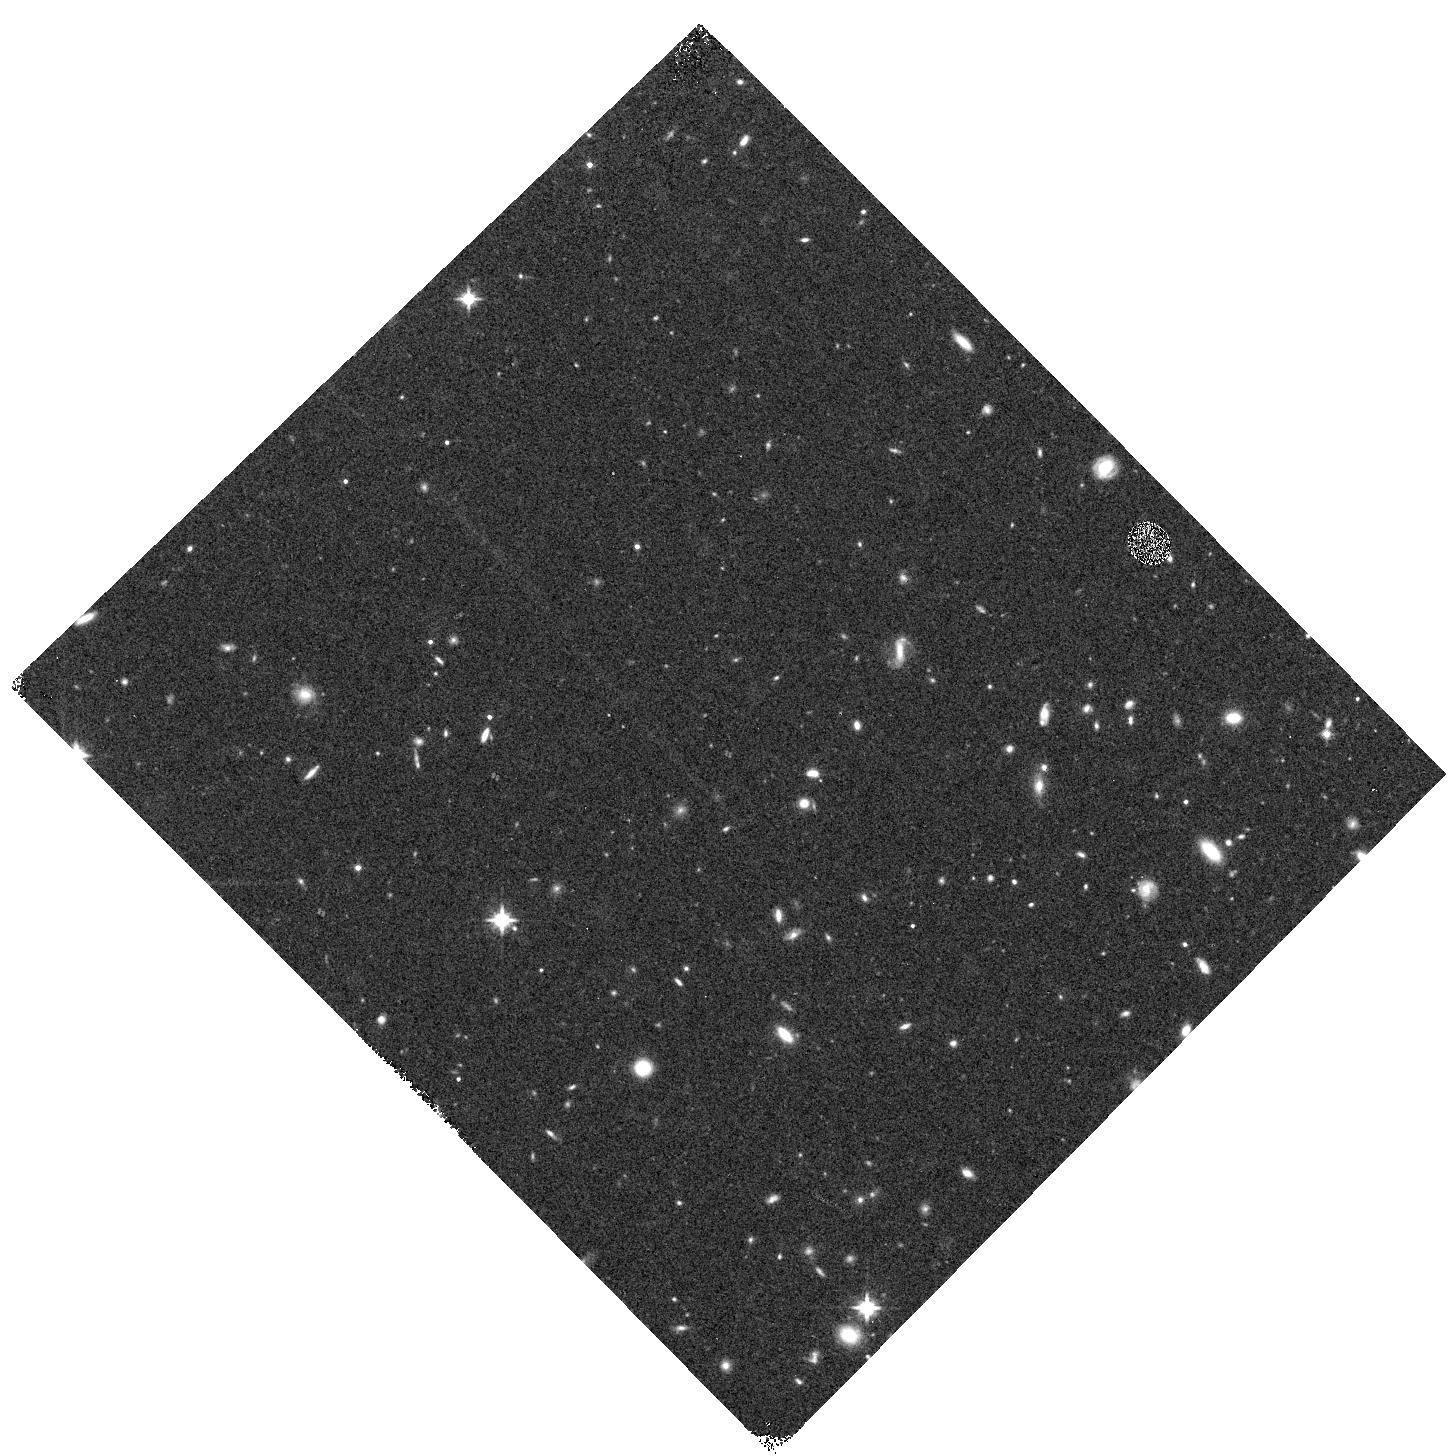
Target: RXJ1532-WFC3PAR2. Instrument: WFC3/IR. Filter: F125W. Exposure: 12 min. Observation ID: hst_12454_b5_wfc3_ir_f125w_ibt5b5

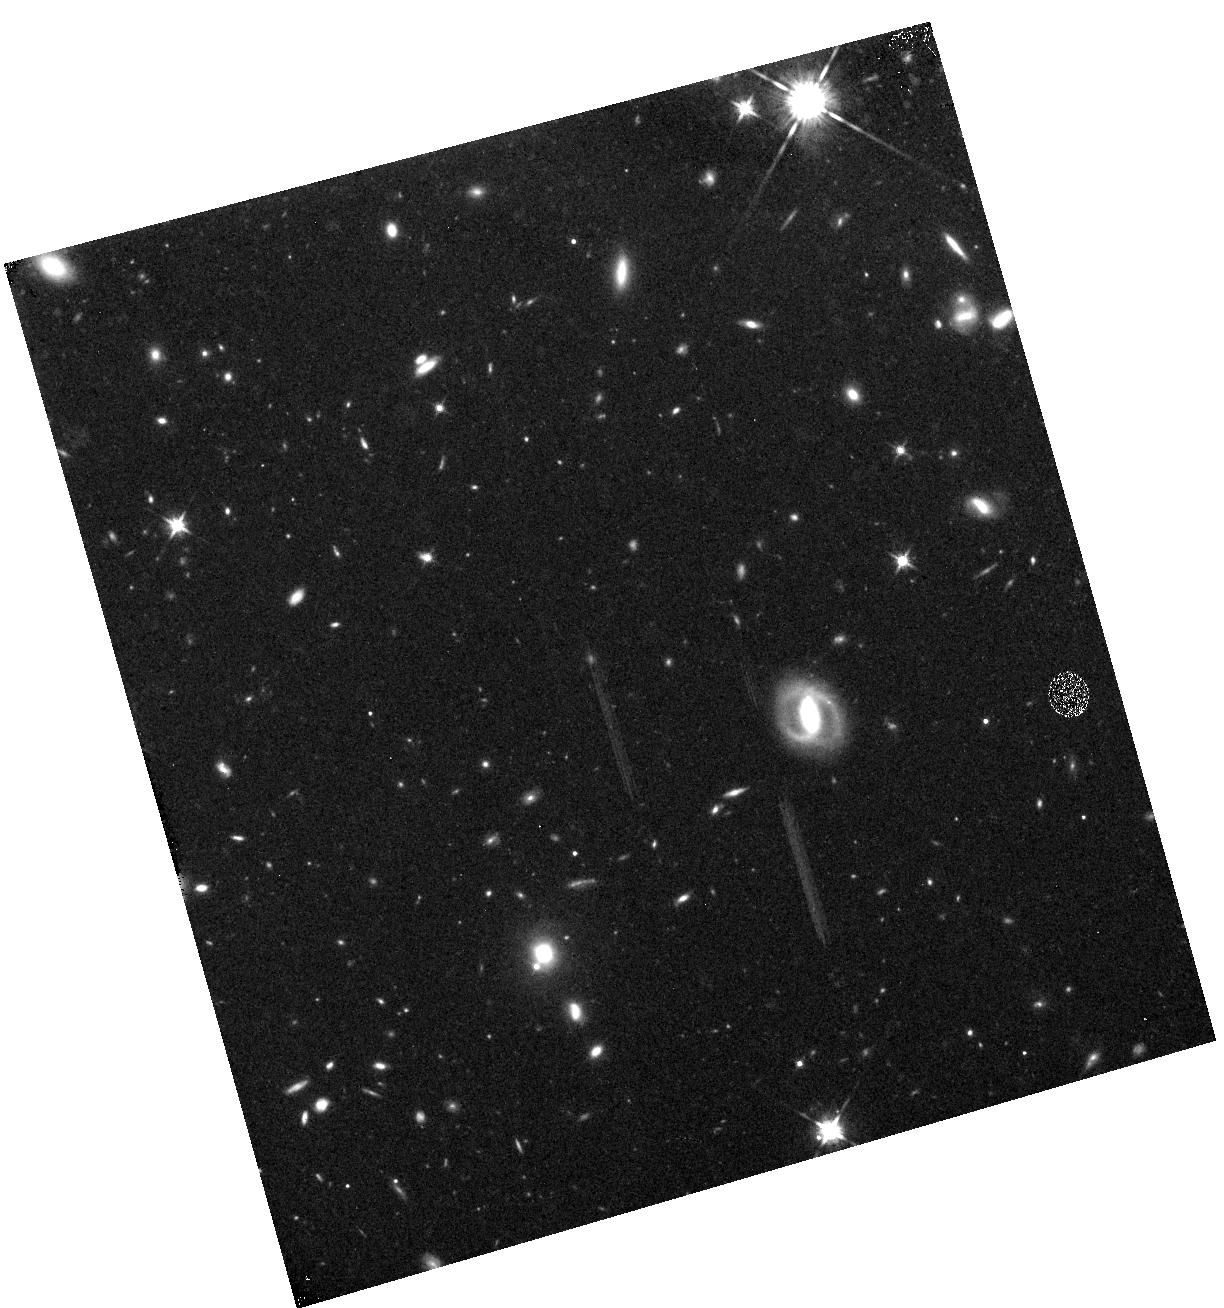
Target: RXJ1532-WFC3PAR1. Instrument: WFC3/IR. Filter: F125W. Exposure: 12 min. Observation ID: hst_12454_a0_wfc3_ir_f125w_ibt5a0

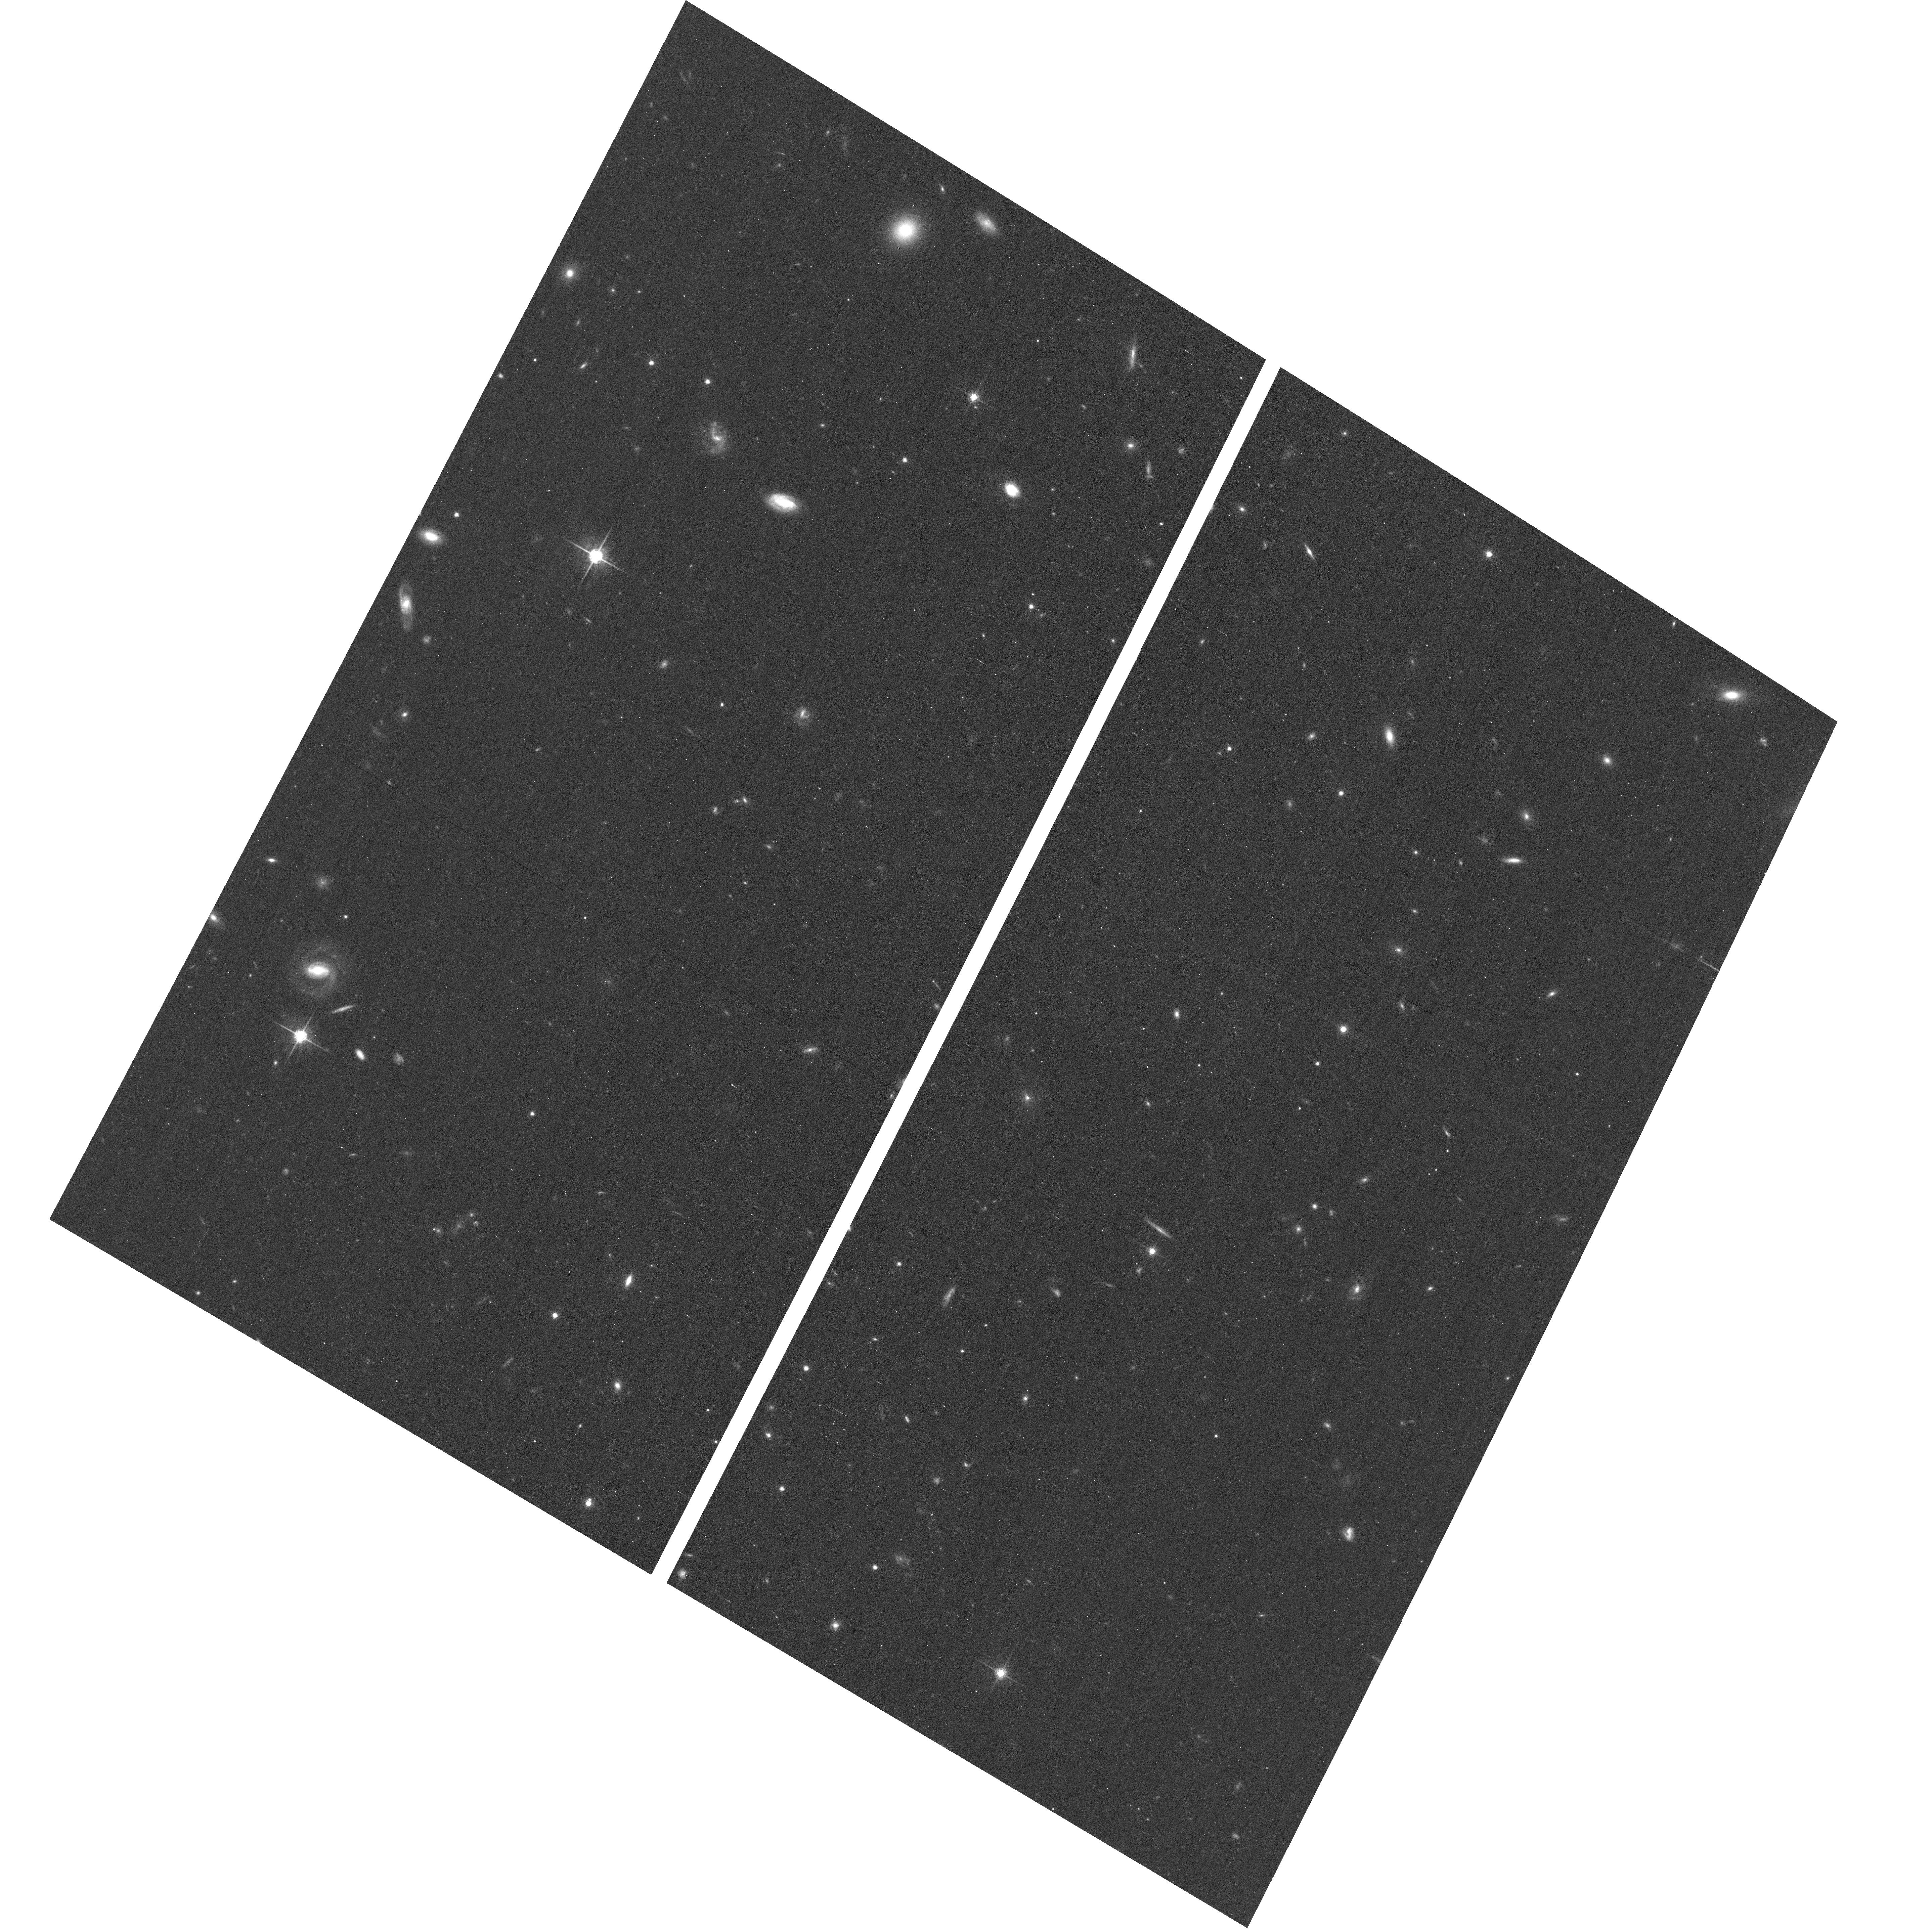
Target: RXJ1532-ACSPAR1. Instrument: ACS/WFC. Filter: F775W. Exposure: 12 min. Observation ID: hst_12454_a6_acs_wfc_f775w_jbt5a6

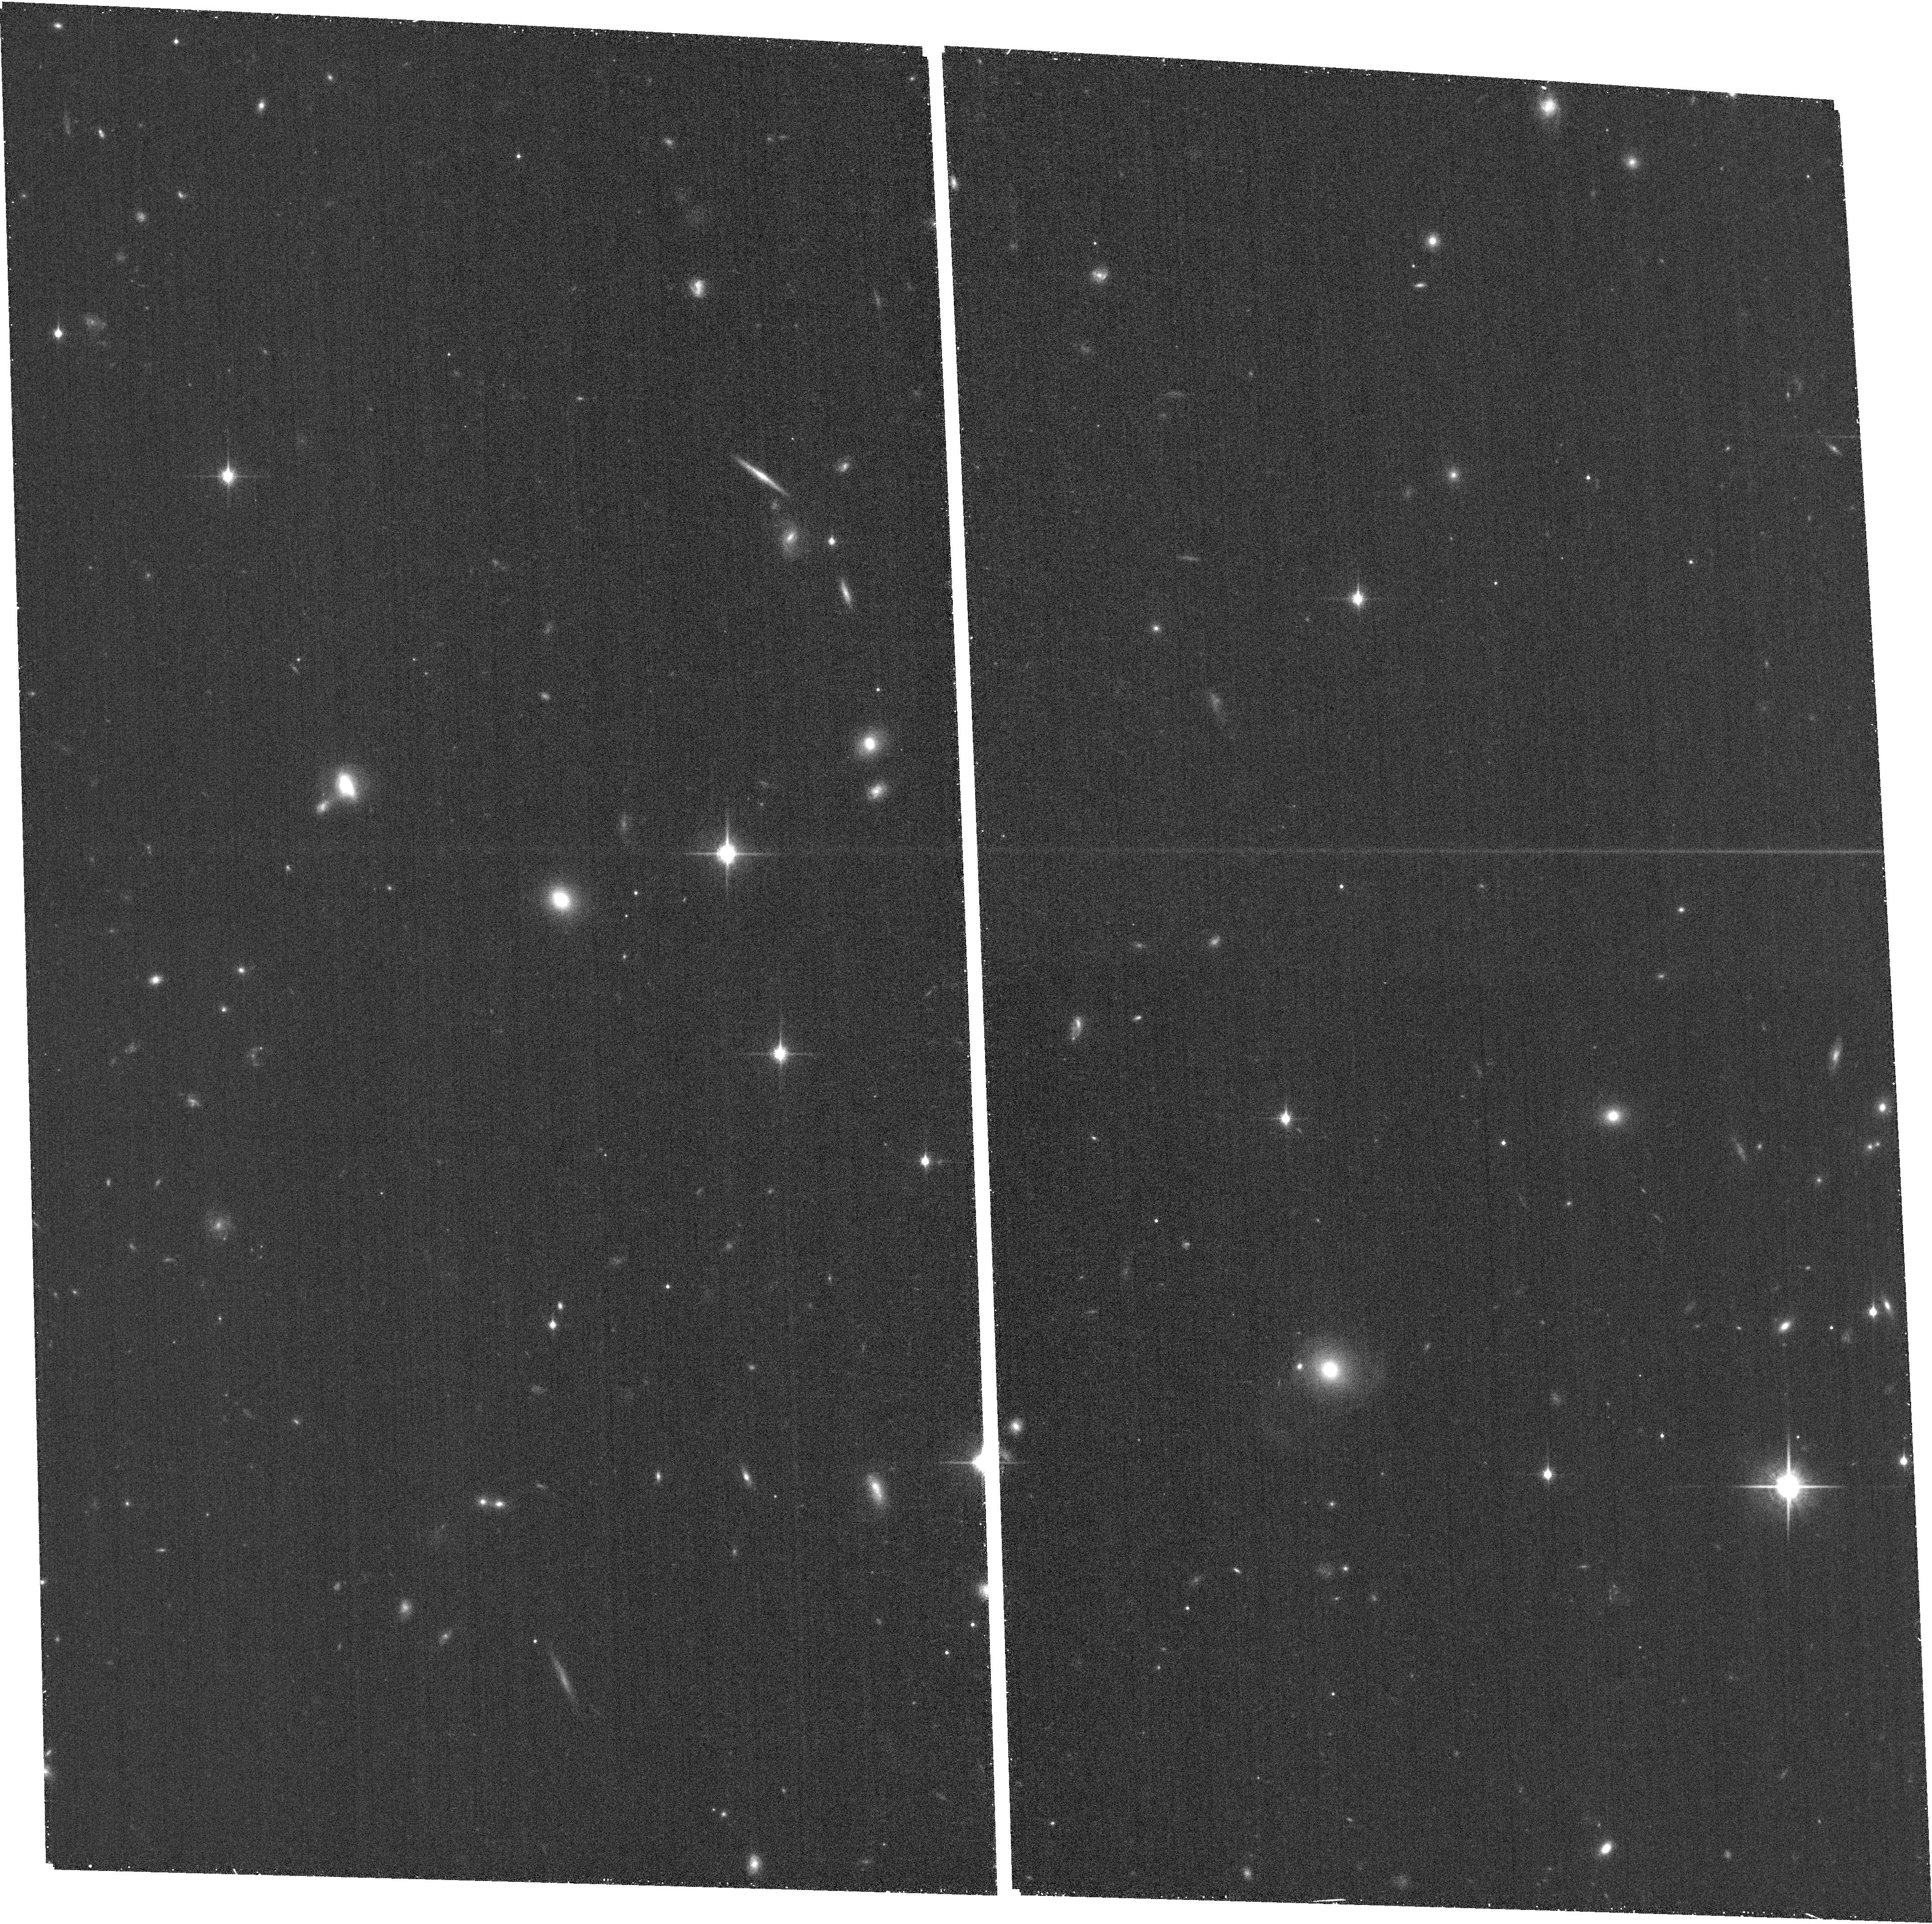
Target: RXJ1532-ACSPAR2. Instrument: ACS/WFC. Filter: F850LP. Exposure: 26 min. Observation ID: hst_12454_b8_acs_wfc_f850lp_jbt5b8

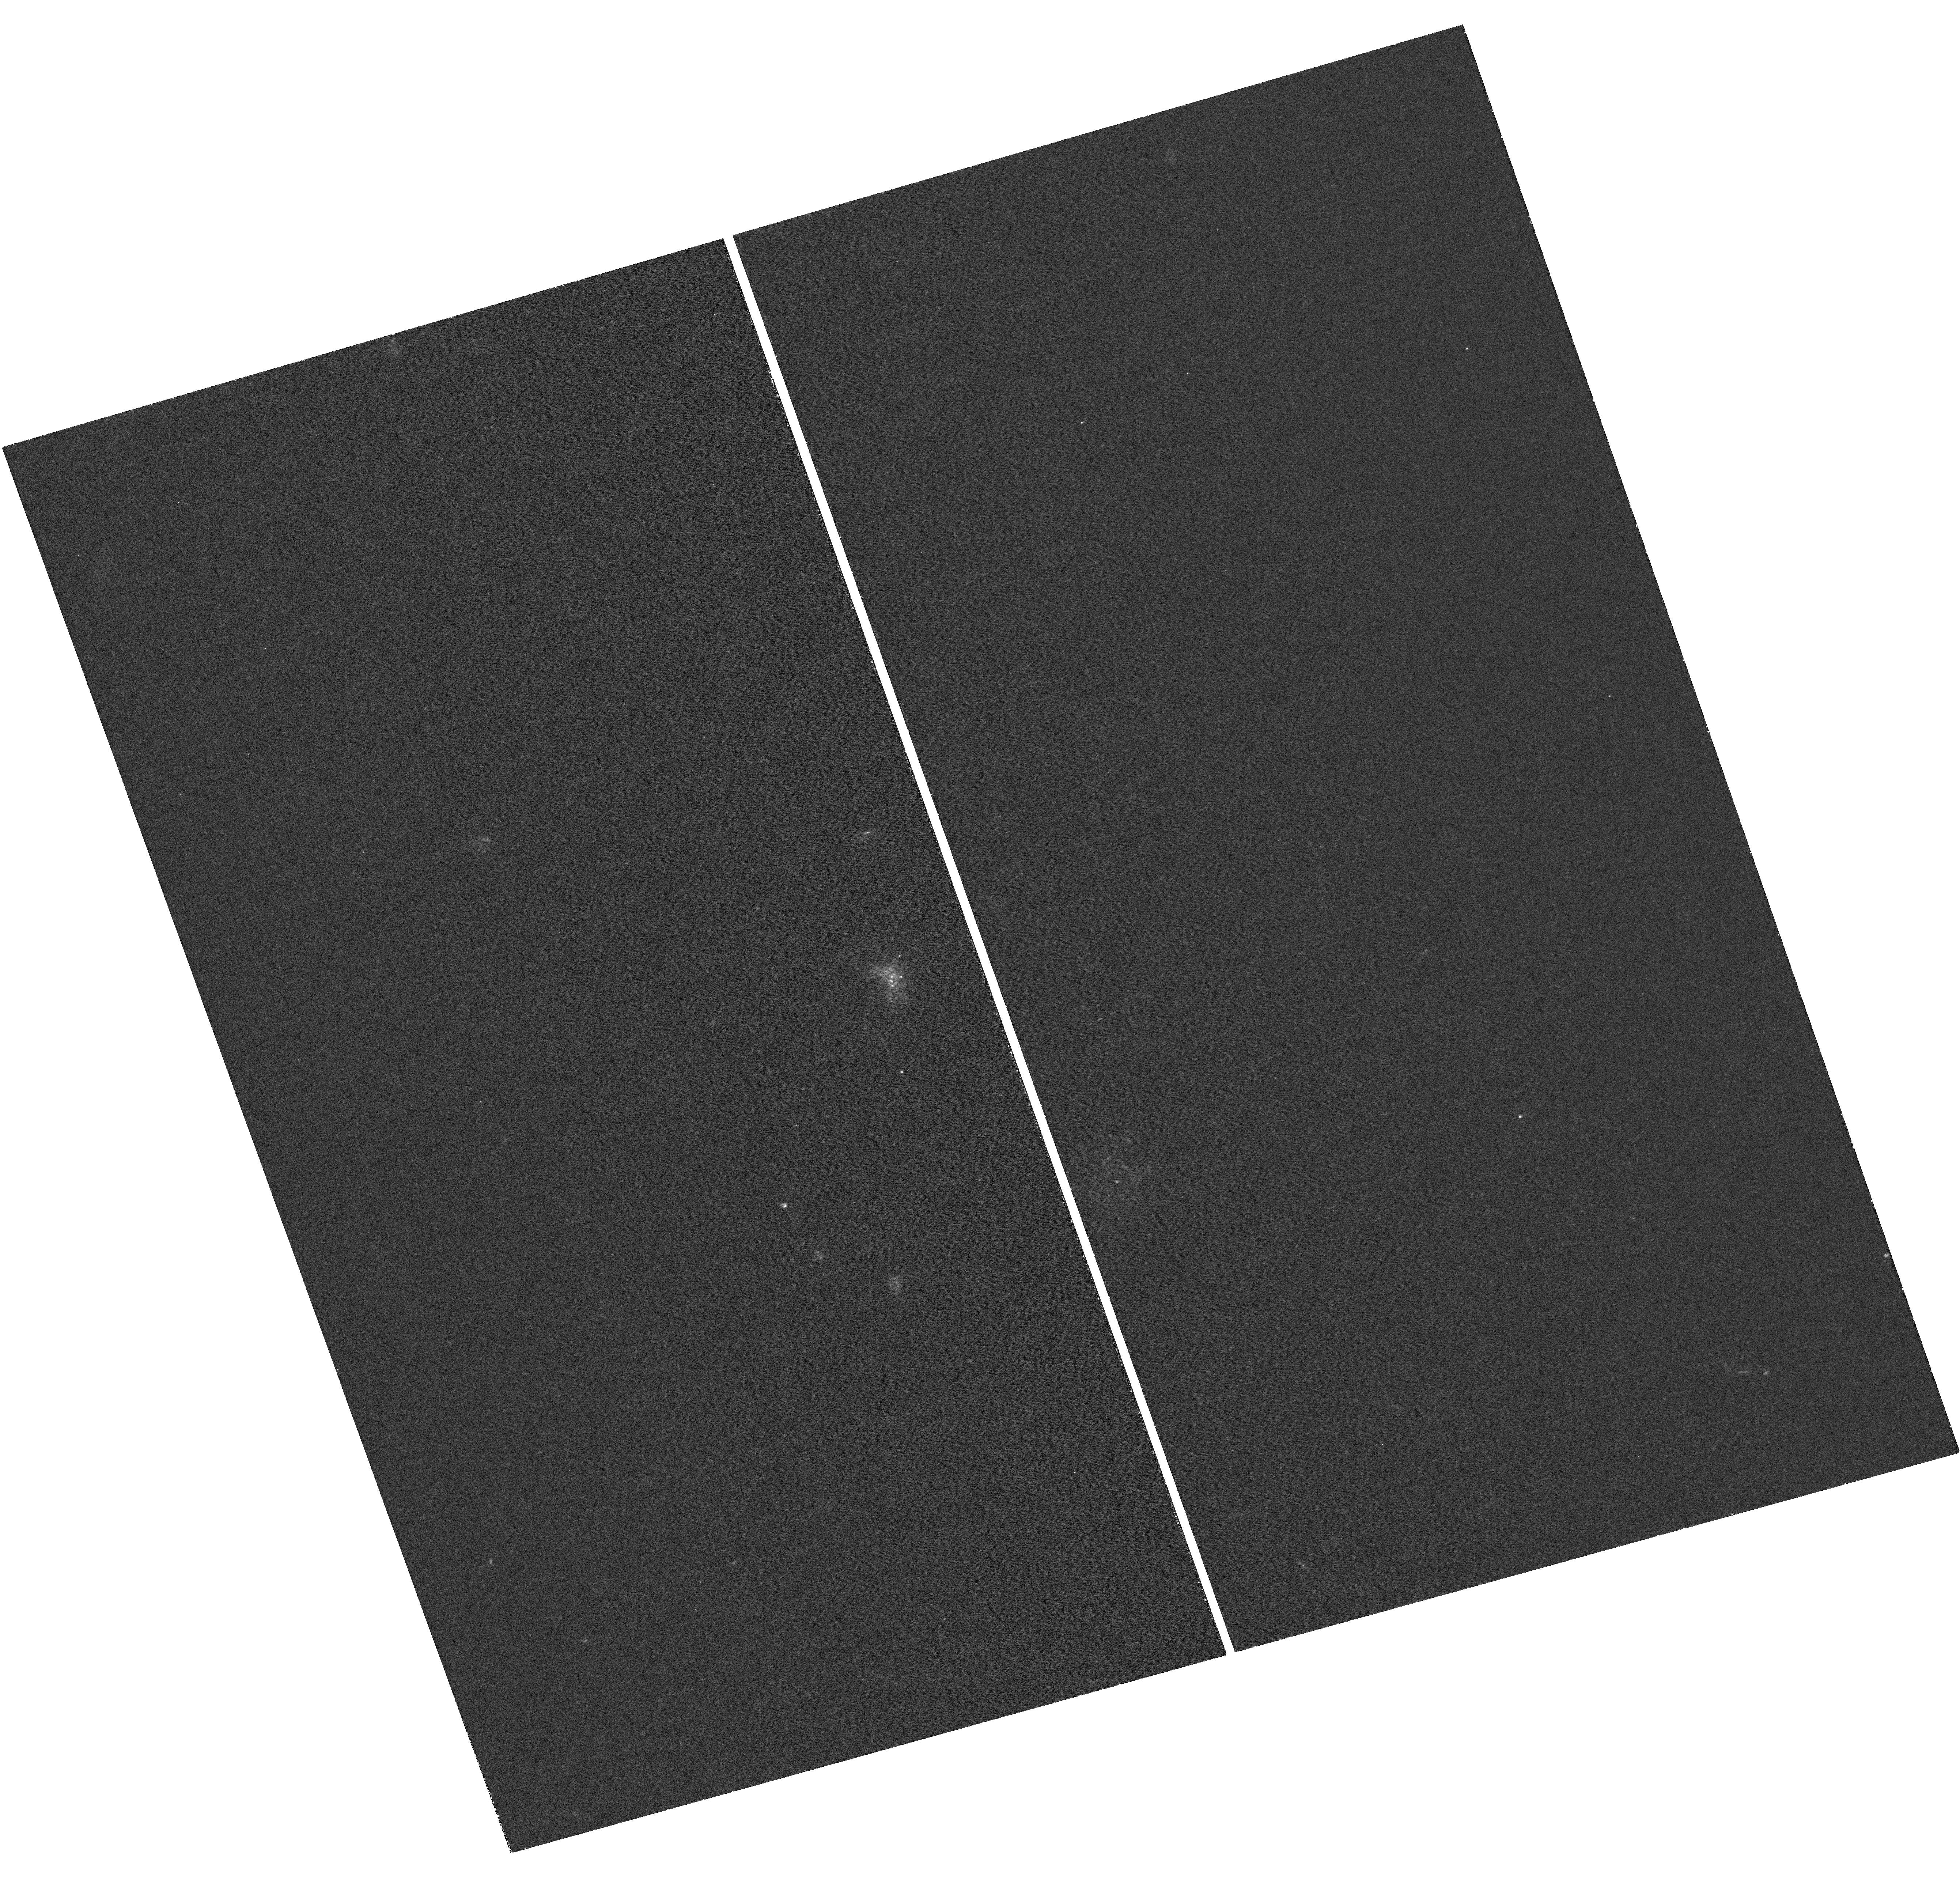
Target: RXJ1532+3021. Instrument: WFC3/UVIS. Filter: F225W. Exposure: 1 h. Observation ID: hst_12454_a6_wfc3_uvis_f225w_ibt5a6

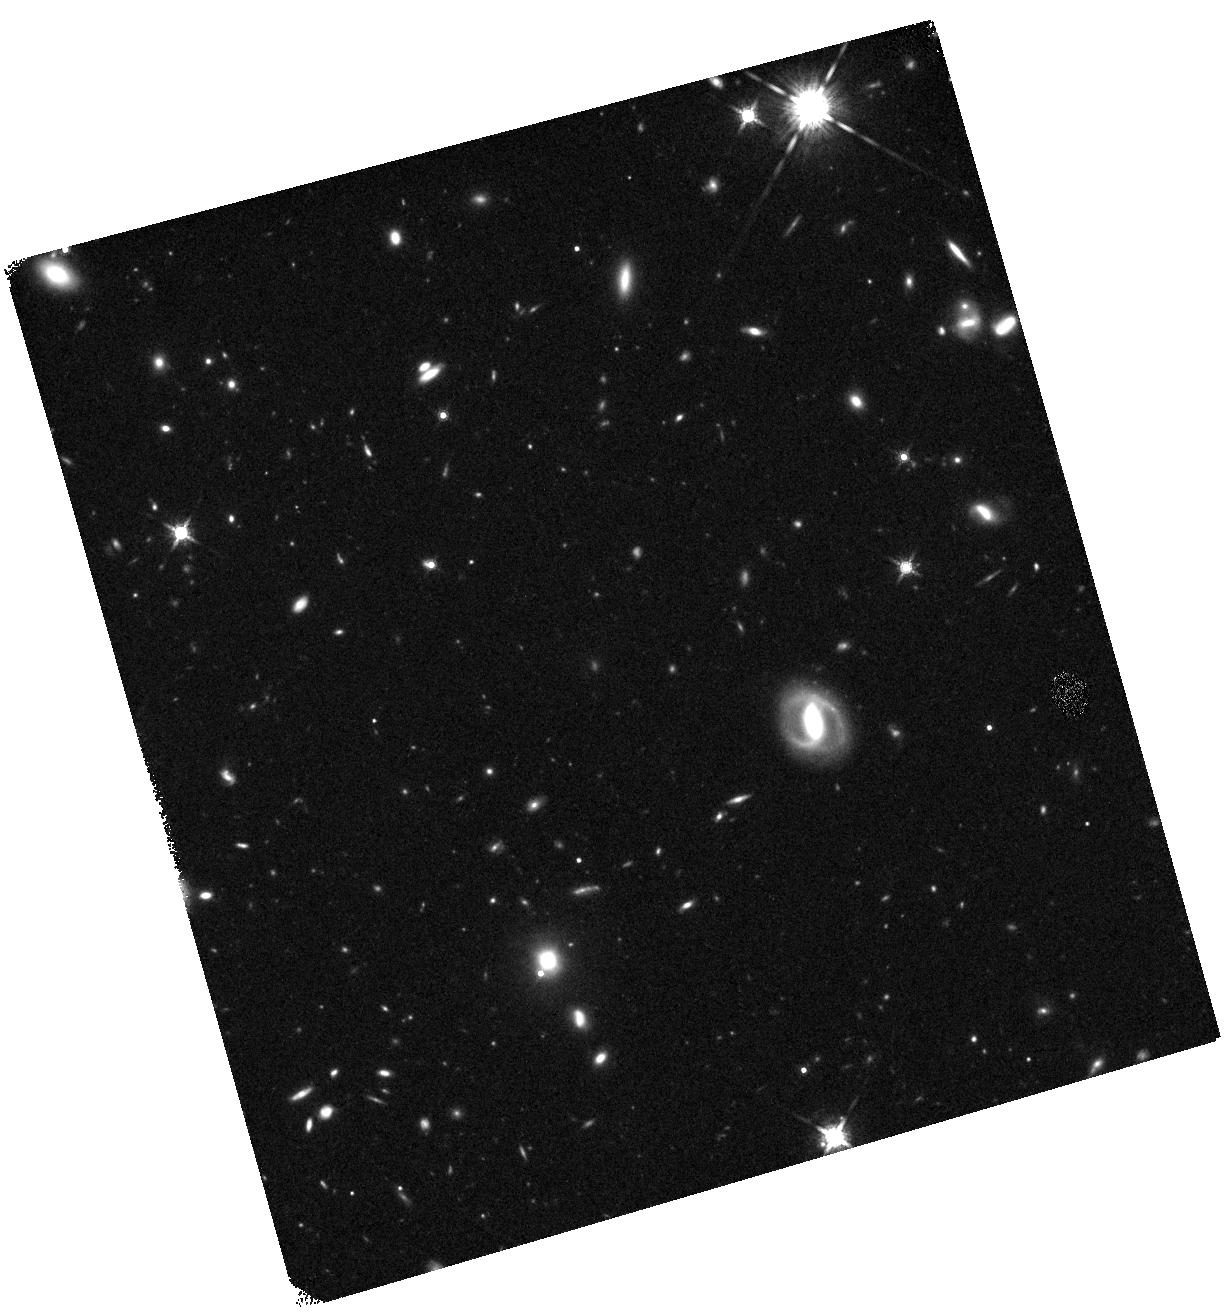
Target: RXJ1532-WFC3PAR1. Instrument: WFC3/IR. Filter: F160W. Exposure: 20 min. Observation ID: hst_12454_a5_wfc3_ir_f160w_ibt5a5

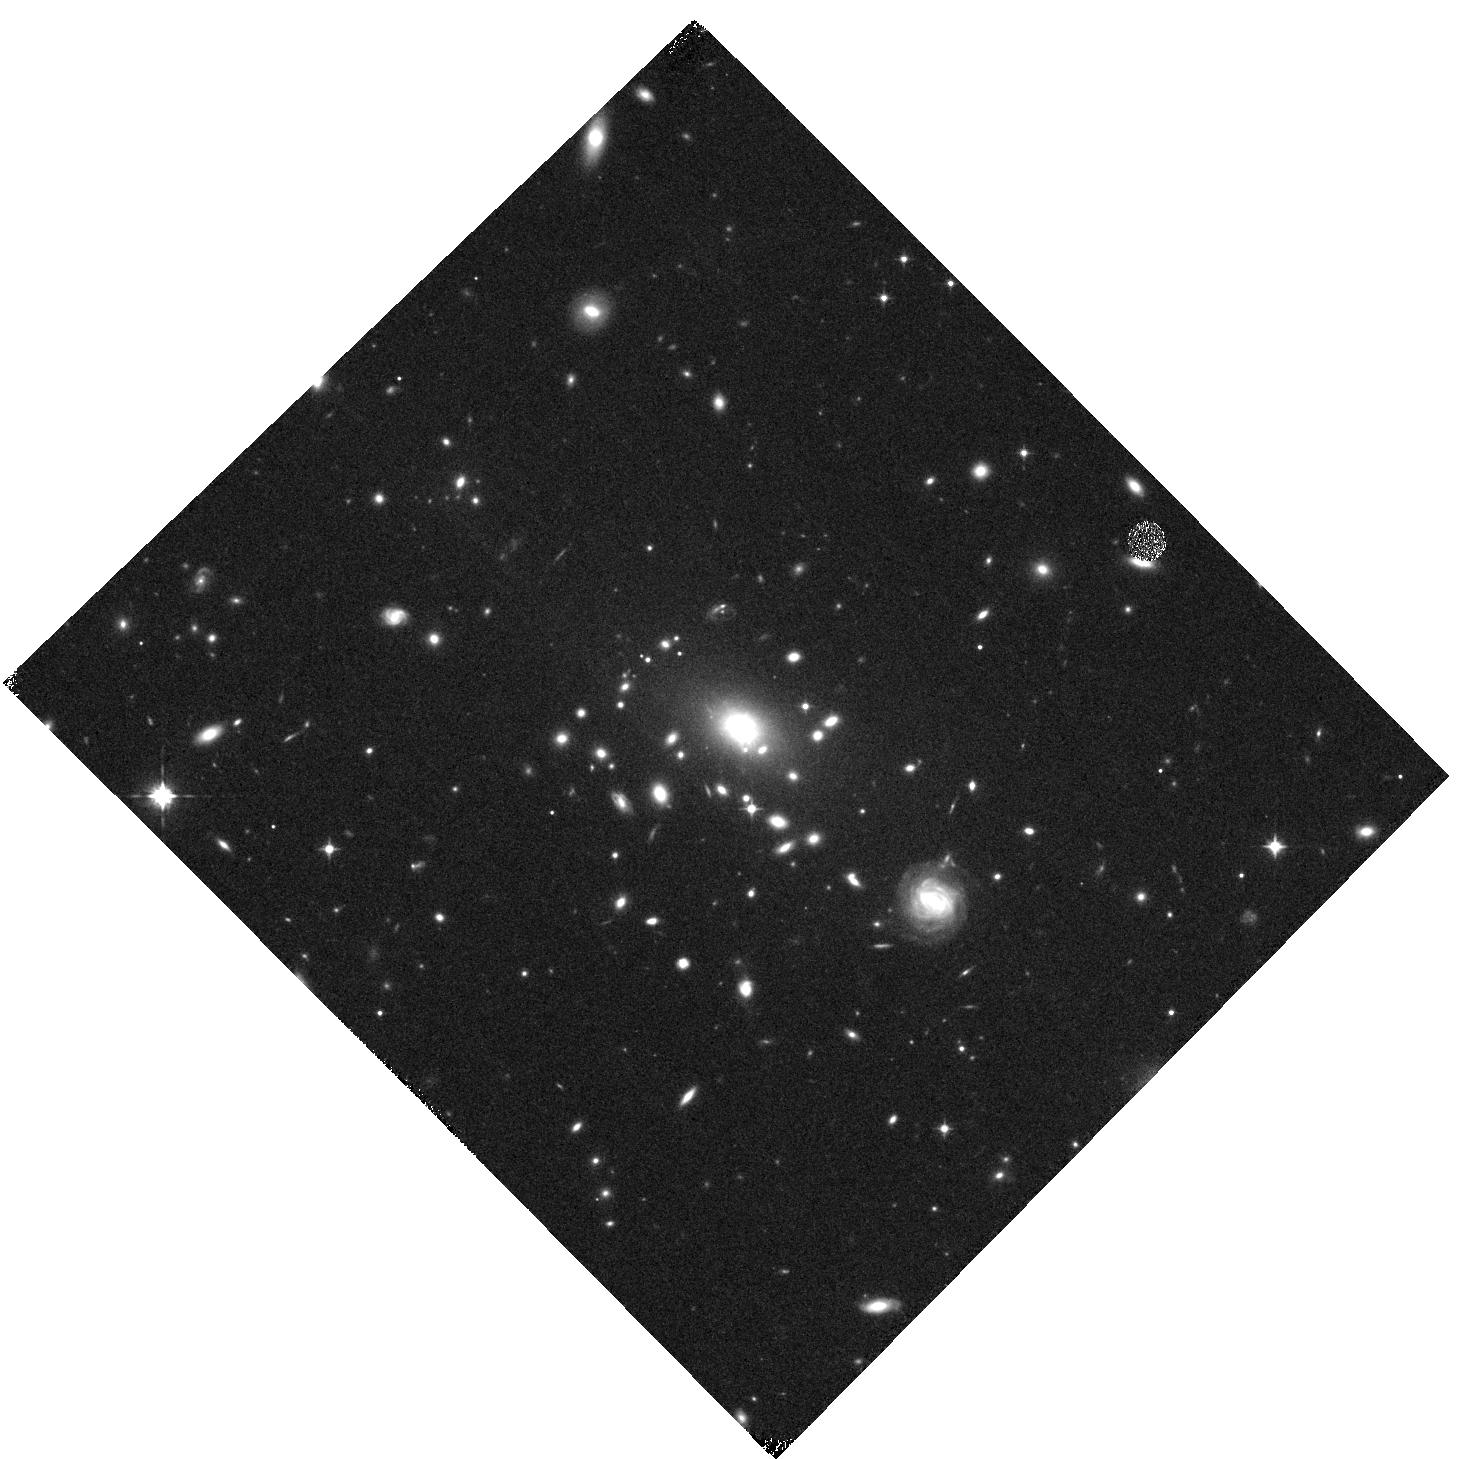
Target: RXJ1532+3021. Instrument: WFC3/IR. Filter: F105W. Exposure: 22 min. Observation ID: hst_12454_b6_wfc3_ir_f105w_ibt5b6

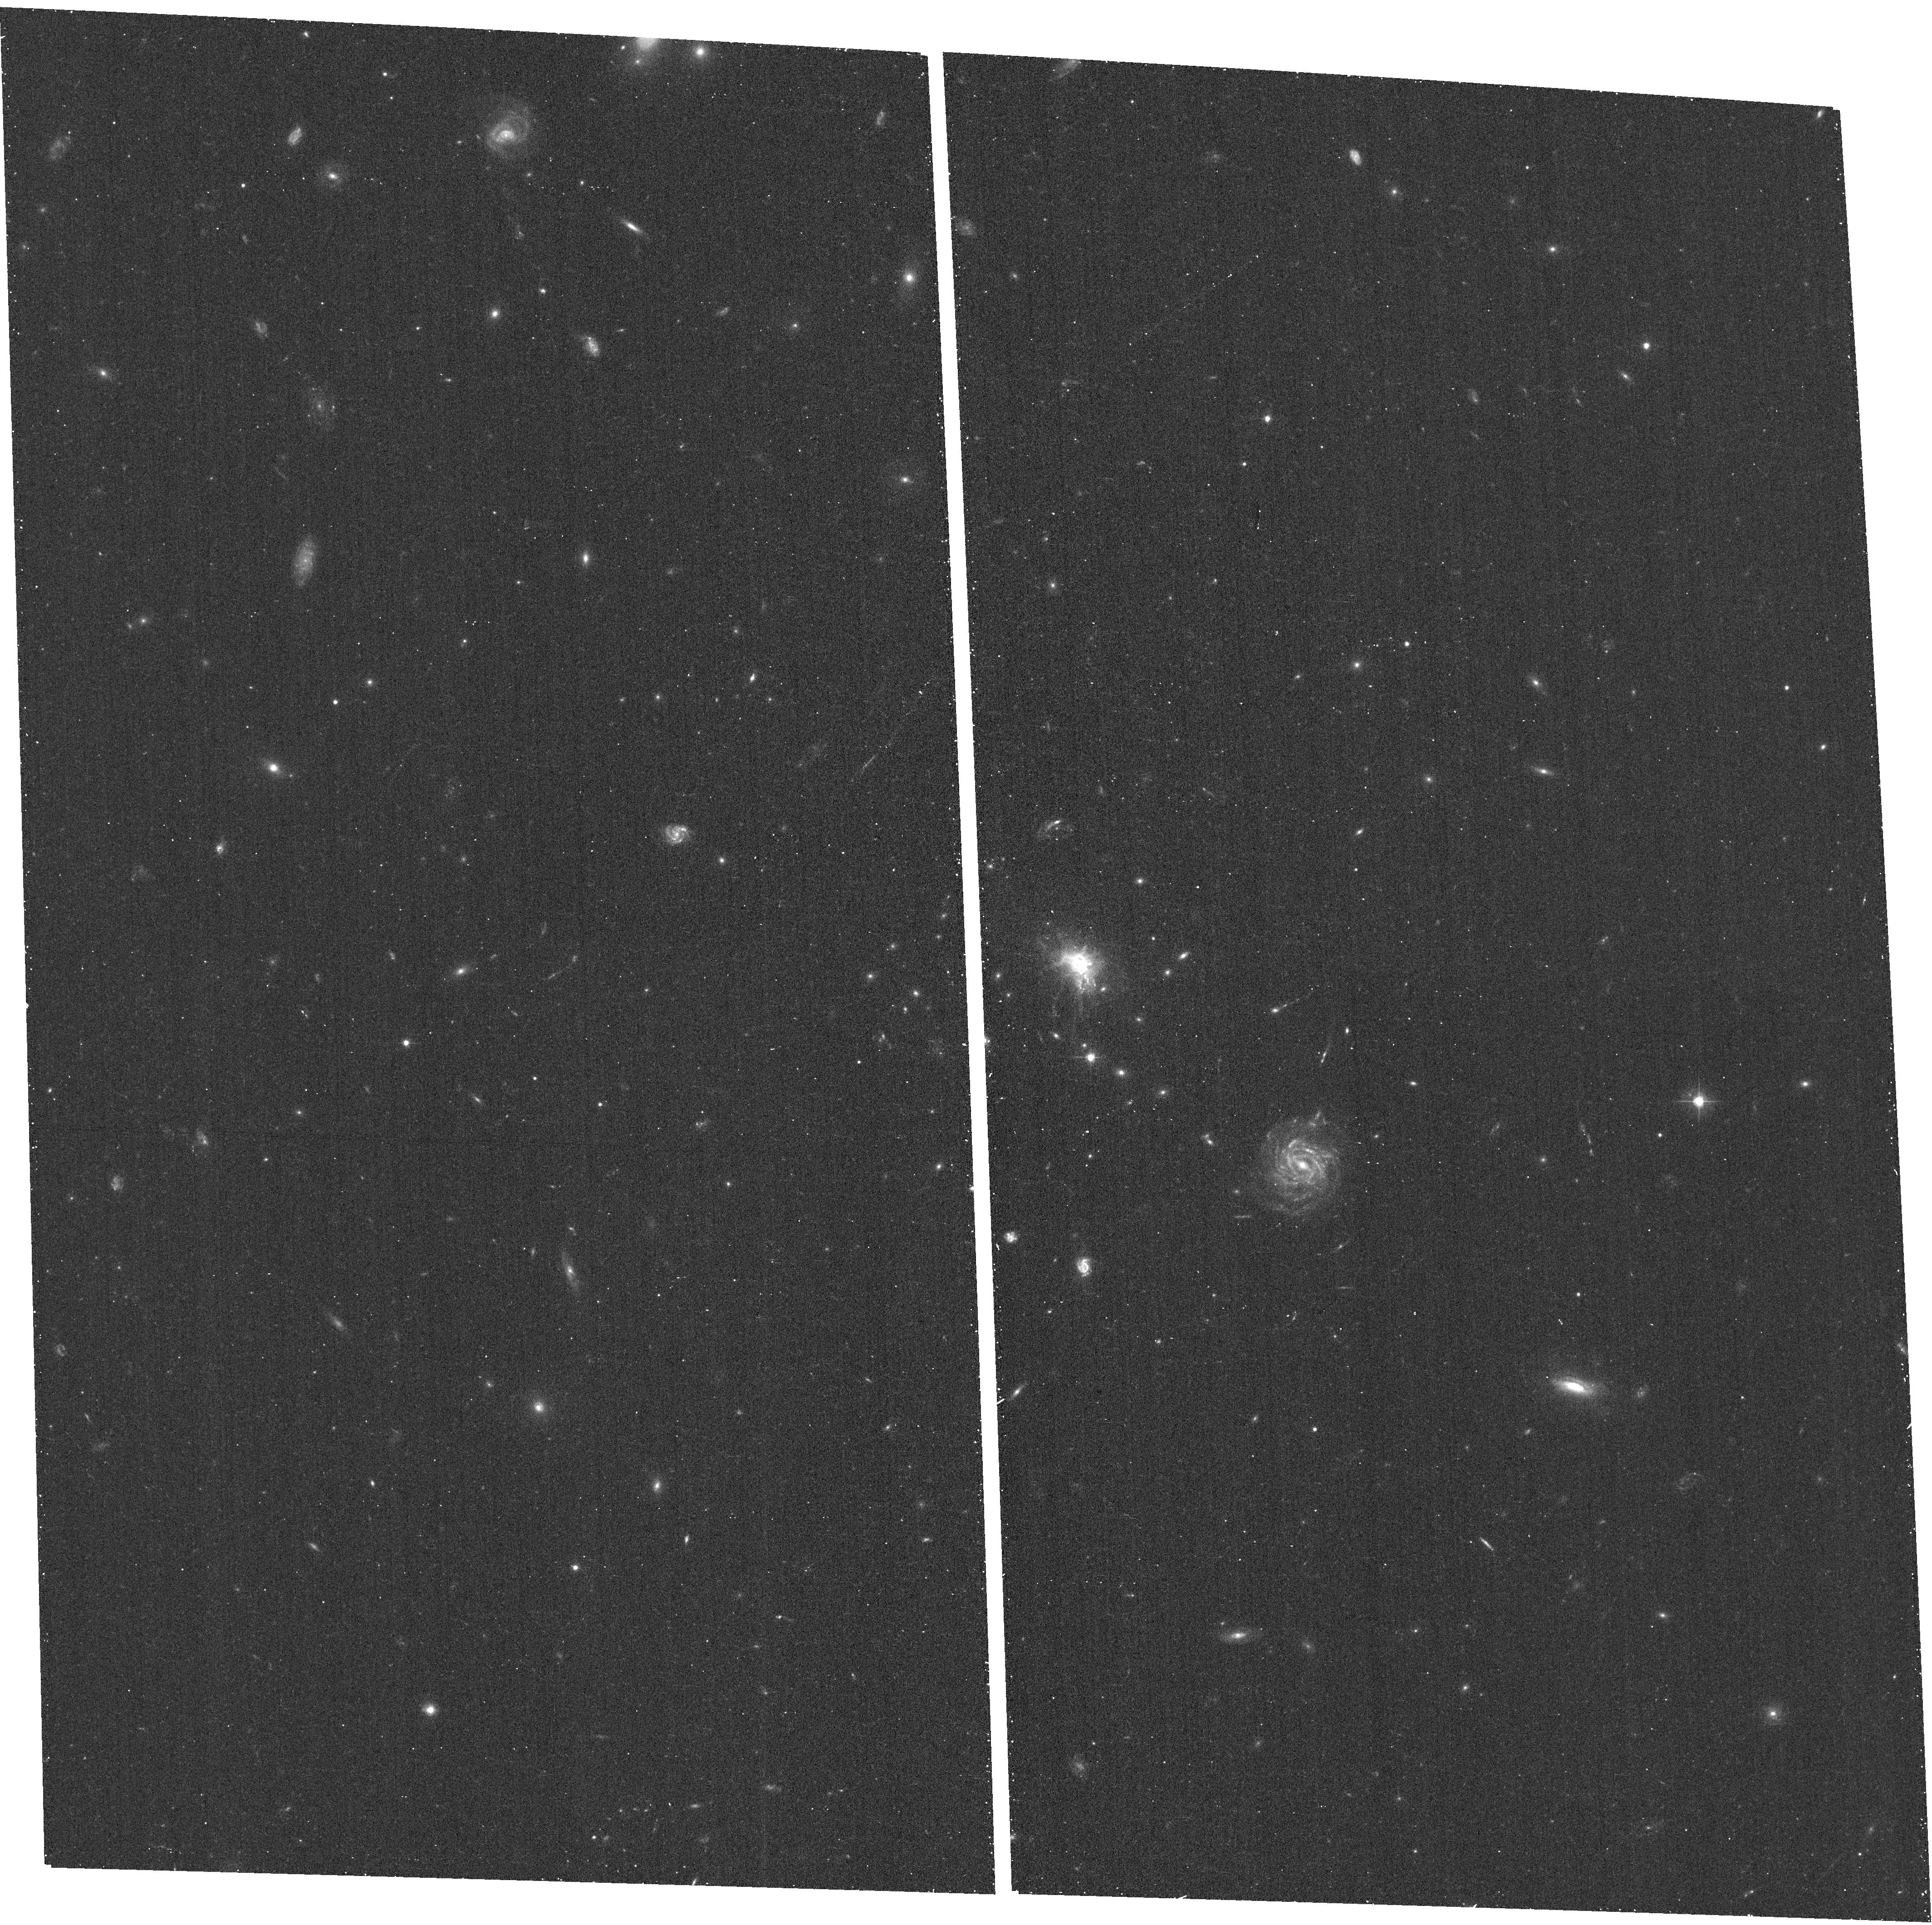
Target: RXJ1532+3021. Instrument: ACS/WFC. Filter: F475W. Exposure: 17 min. Observation ID: hst_12454_b7_acs_wfc_f475w_jbt5b7

Through a Lens, Darkly - New Constraints on the Fundamental Components of the Cosmos (PI: Postman, Marc)

As the most massive objects in the universe, galaxy clusters represent important signposts in our story of structure evolution, and are the ultimate telescopic lenses, placing gravitationally lensed galaxies from the earliest epochs in comfortable reach for careful study. We take full advantage of the refurbished ACS and WFC3 cameras to deliver deep 14-filter images of 25 carefully chosen clusters. These will enable us to address timely and substantive questions about dark matter, dark energy, and galaxy evolution well beyond z=7. These X-ray clusters are chosen to be free of lensing bias and to span a wide range of redshift and mass. By combining strong and weak lensing, we will obtain the definitive mass profile of relaxed clusters to confront the distinctive prediction of the standard LambdaCDM model. Detailed maps of internal structure will be enabled by ~1, 000 new multiply-imaged lensed sources to AB=26, all with precise (2% x (1+z)) photometric redshift measurements, thanks to WFC3's UV and IR coverage. A supernovae search in parallel (with low magnification uncertainties) will extend the Hubble diagram of SN1a to z>1.5, testing the constancy of dark energy with time and probing progenitor evolution. Our homogeneous panchromatic deep imaging of this cluster sample will constitute a vast legacy archive for studies of the formation and evolution of structure.